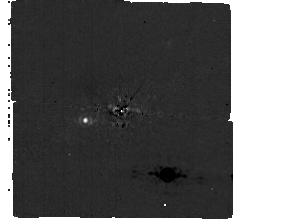
Target: -EPS-IND
Instrument: MIRI/CORON
Filter: F1065C+4QPM_1065
Exposure: 1 h
Observation ID: jw02243-c1003_t001_miri_f1065c-mask1065

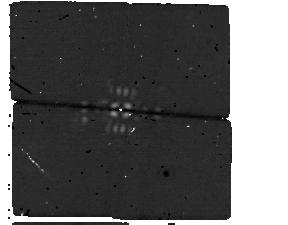
Target: -EPS-IND
Instrument: MIRI/CORON
Filter: F1550C+4QPM_1550
Exposure: 1.1 h
Observation ID: jw02243-c1004_t001_miri_f1550c-mask1550

A direct detection of the closest Jupiter analog with JWST/MIRI (PI: Matthews, Elisabeth C)

We will collect the first direct images of a radial velocity planet, by targeting Eps Indi Ab with JWST/MIRI. This recently discovered Jovian mass exoplanet has been identified with long-term radial velocity and astrometry measurements, around a star at just 3.6pc. The planet has mass 3.3Mjup and semi-major axis 11au, and at an age ~4Gyr the planet is ~200K, far colder than any directly imaged planet to date. Our simulations confirm that we will detect Eps Indi Ab's thermal emission at high confidence, regardless of its cloud properties or thermal evolution. Eps Indi Ab provides a unique opportunity to measure both the luminosity and the dynamical mass of a true Jupiter-analog, with a well constrained age. We will image the system in two filters, and thereby derive a constraint on the temperature and cloudiness of the system. The system is also particularly interesting in the context of planet formation: Eps Indi A is co-moving with the low mass binary brown dwarf Eps Indi BA/BB. The planet and brown dwarfs have similar ages and formed in similar environments, but have very different masses, making this an excellent benchmark system for formation models. This project will pave the way for future studies of this system: the flux and orbital constraints derived here will allow complex observations, such as MIRI medium resolution spectroscopy or variability studies, in future cycles. As the closest Jupiter analog to the Solar System, Eps Indi Ab will be the highest-priority target for comparative studies of cold gas giant atmospheres for the foreseeable future. That long-term legacy starts here with the first mid-infrared characterization of the planet spectrum.